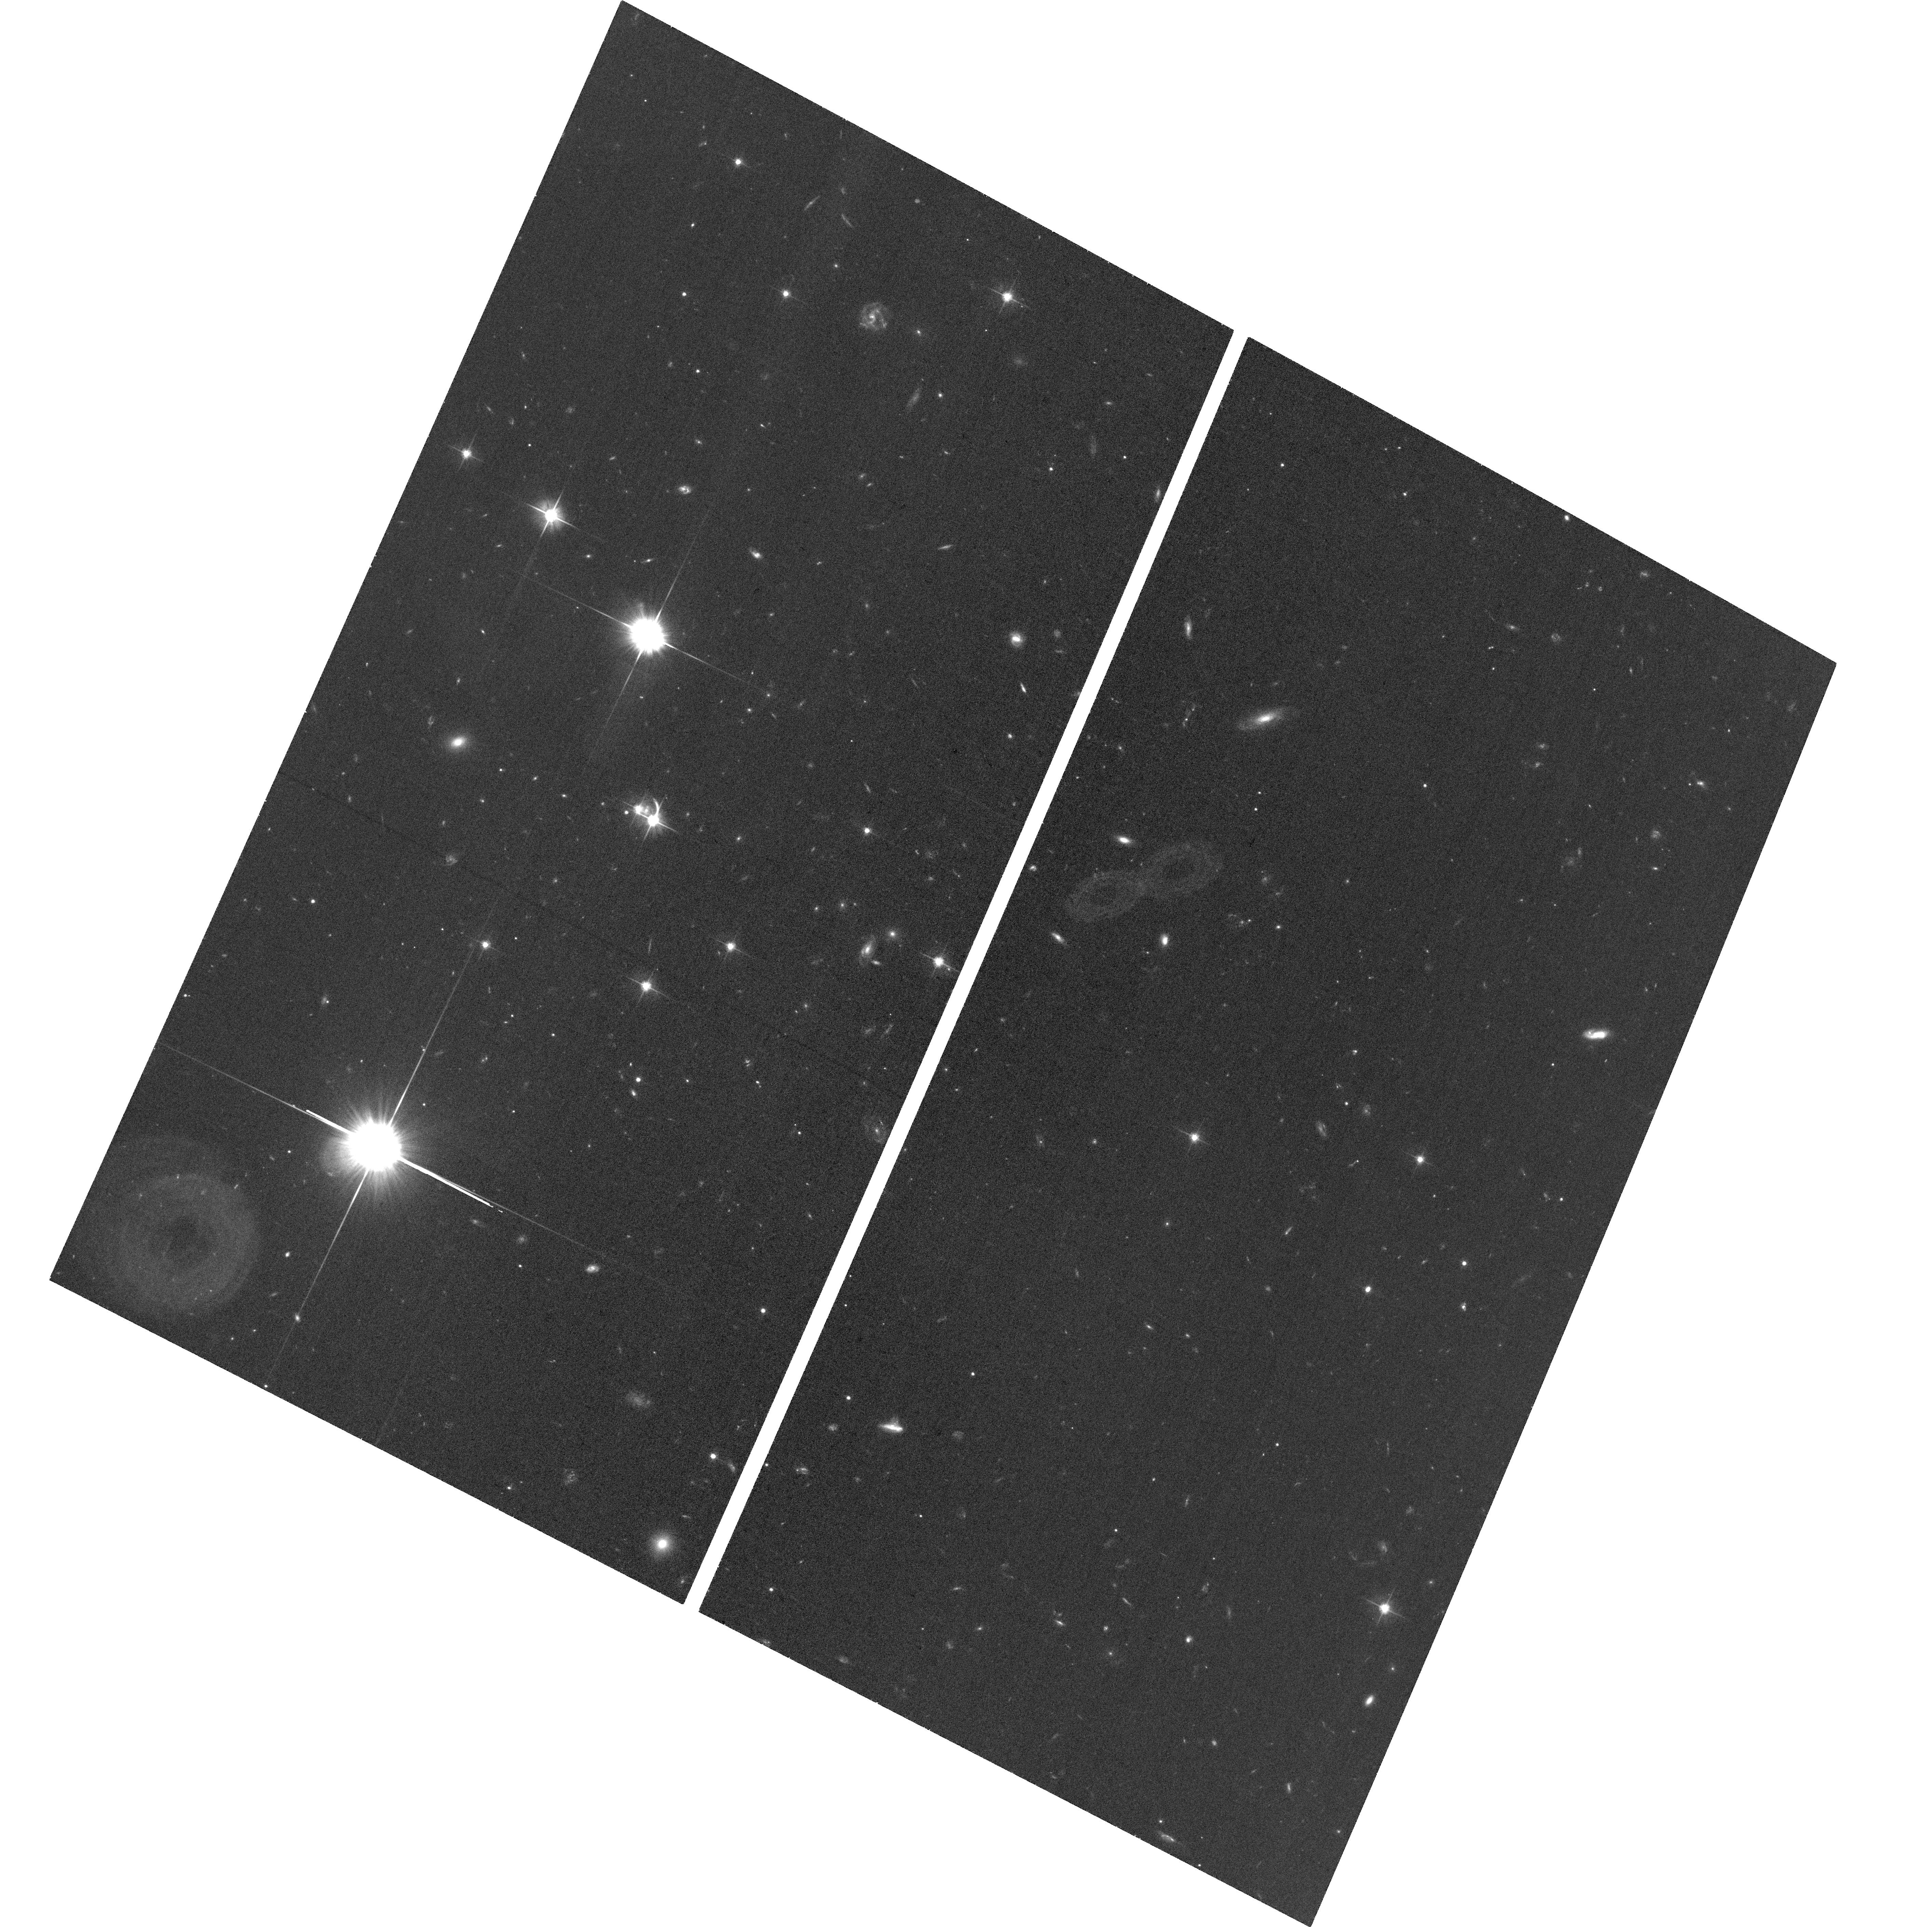
Target: ERASS1J050129.5-073309
Instrument: ACS/WFC
Filter: F606W
Exposure: 30 min
Observation ID: hst_17444_02_acs_wfc_f606w_jfb502

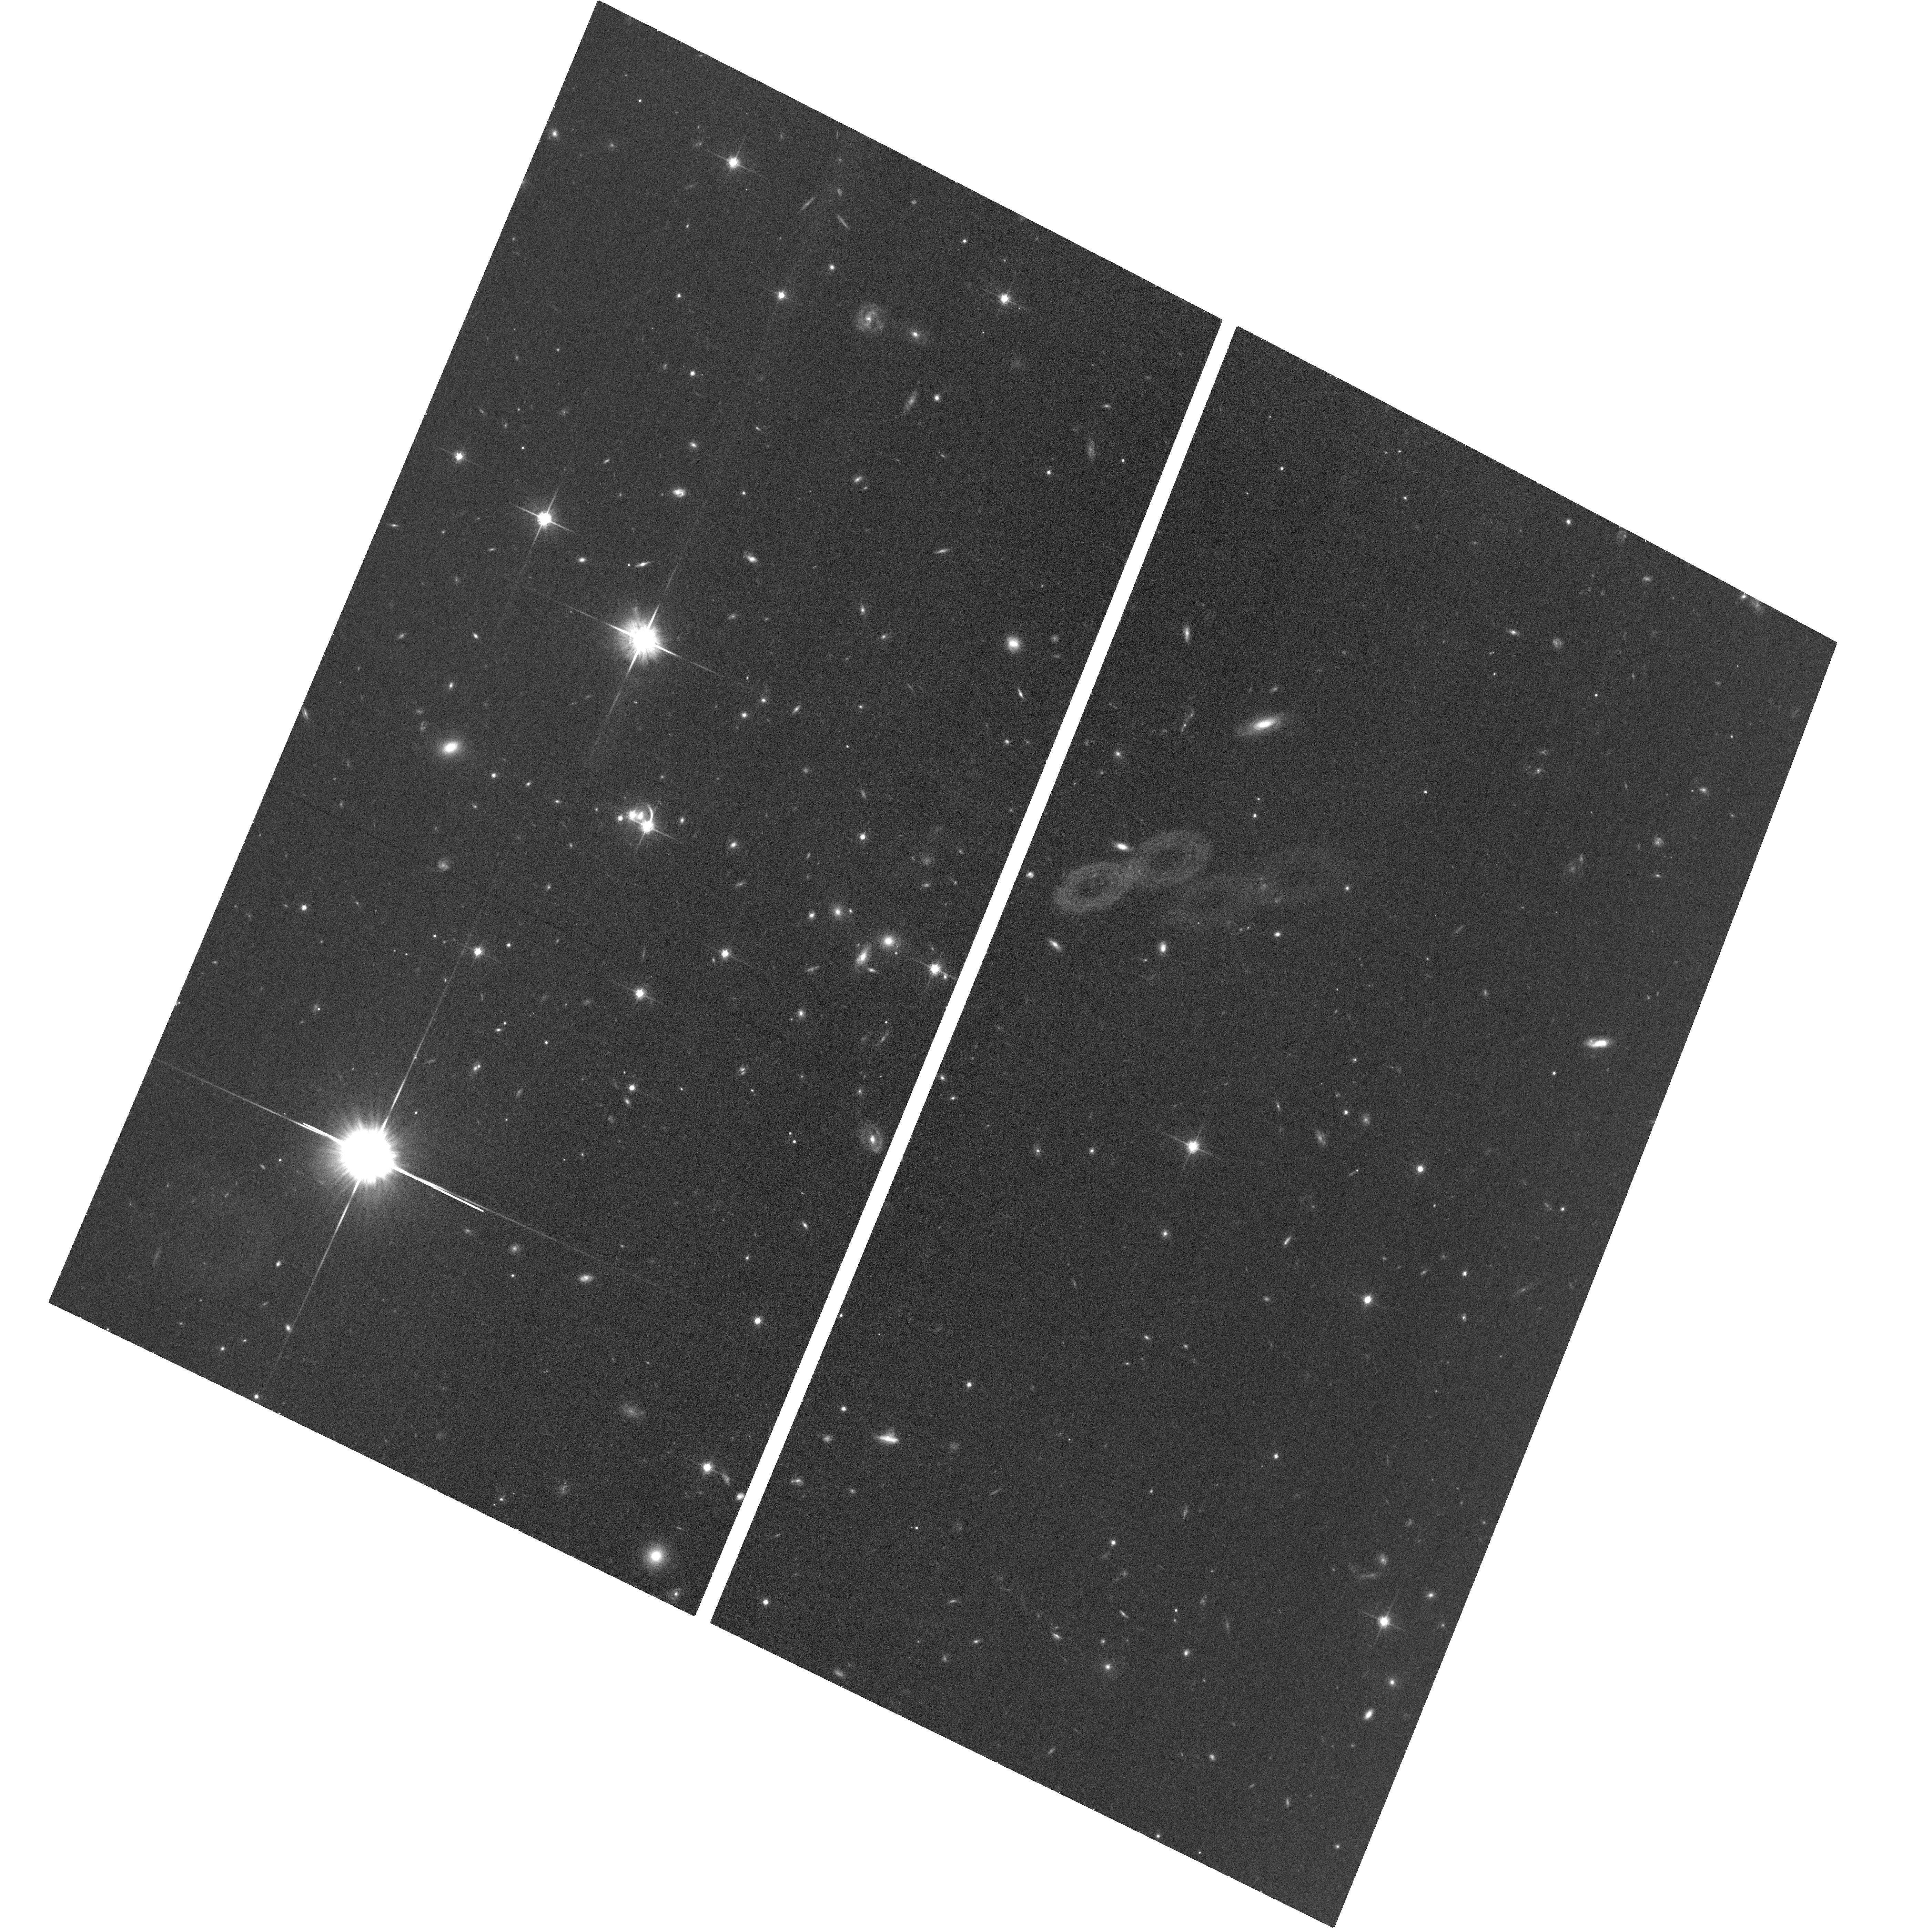
Target: ERASS1J050129.5-073309
Instrument: ACS/WFC
Filter: F814W
Exposure: 30 min
Observation ID: hst_17444_01_acs_wfc_f814w_jfb501

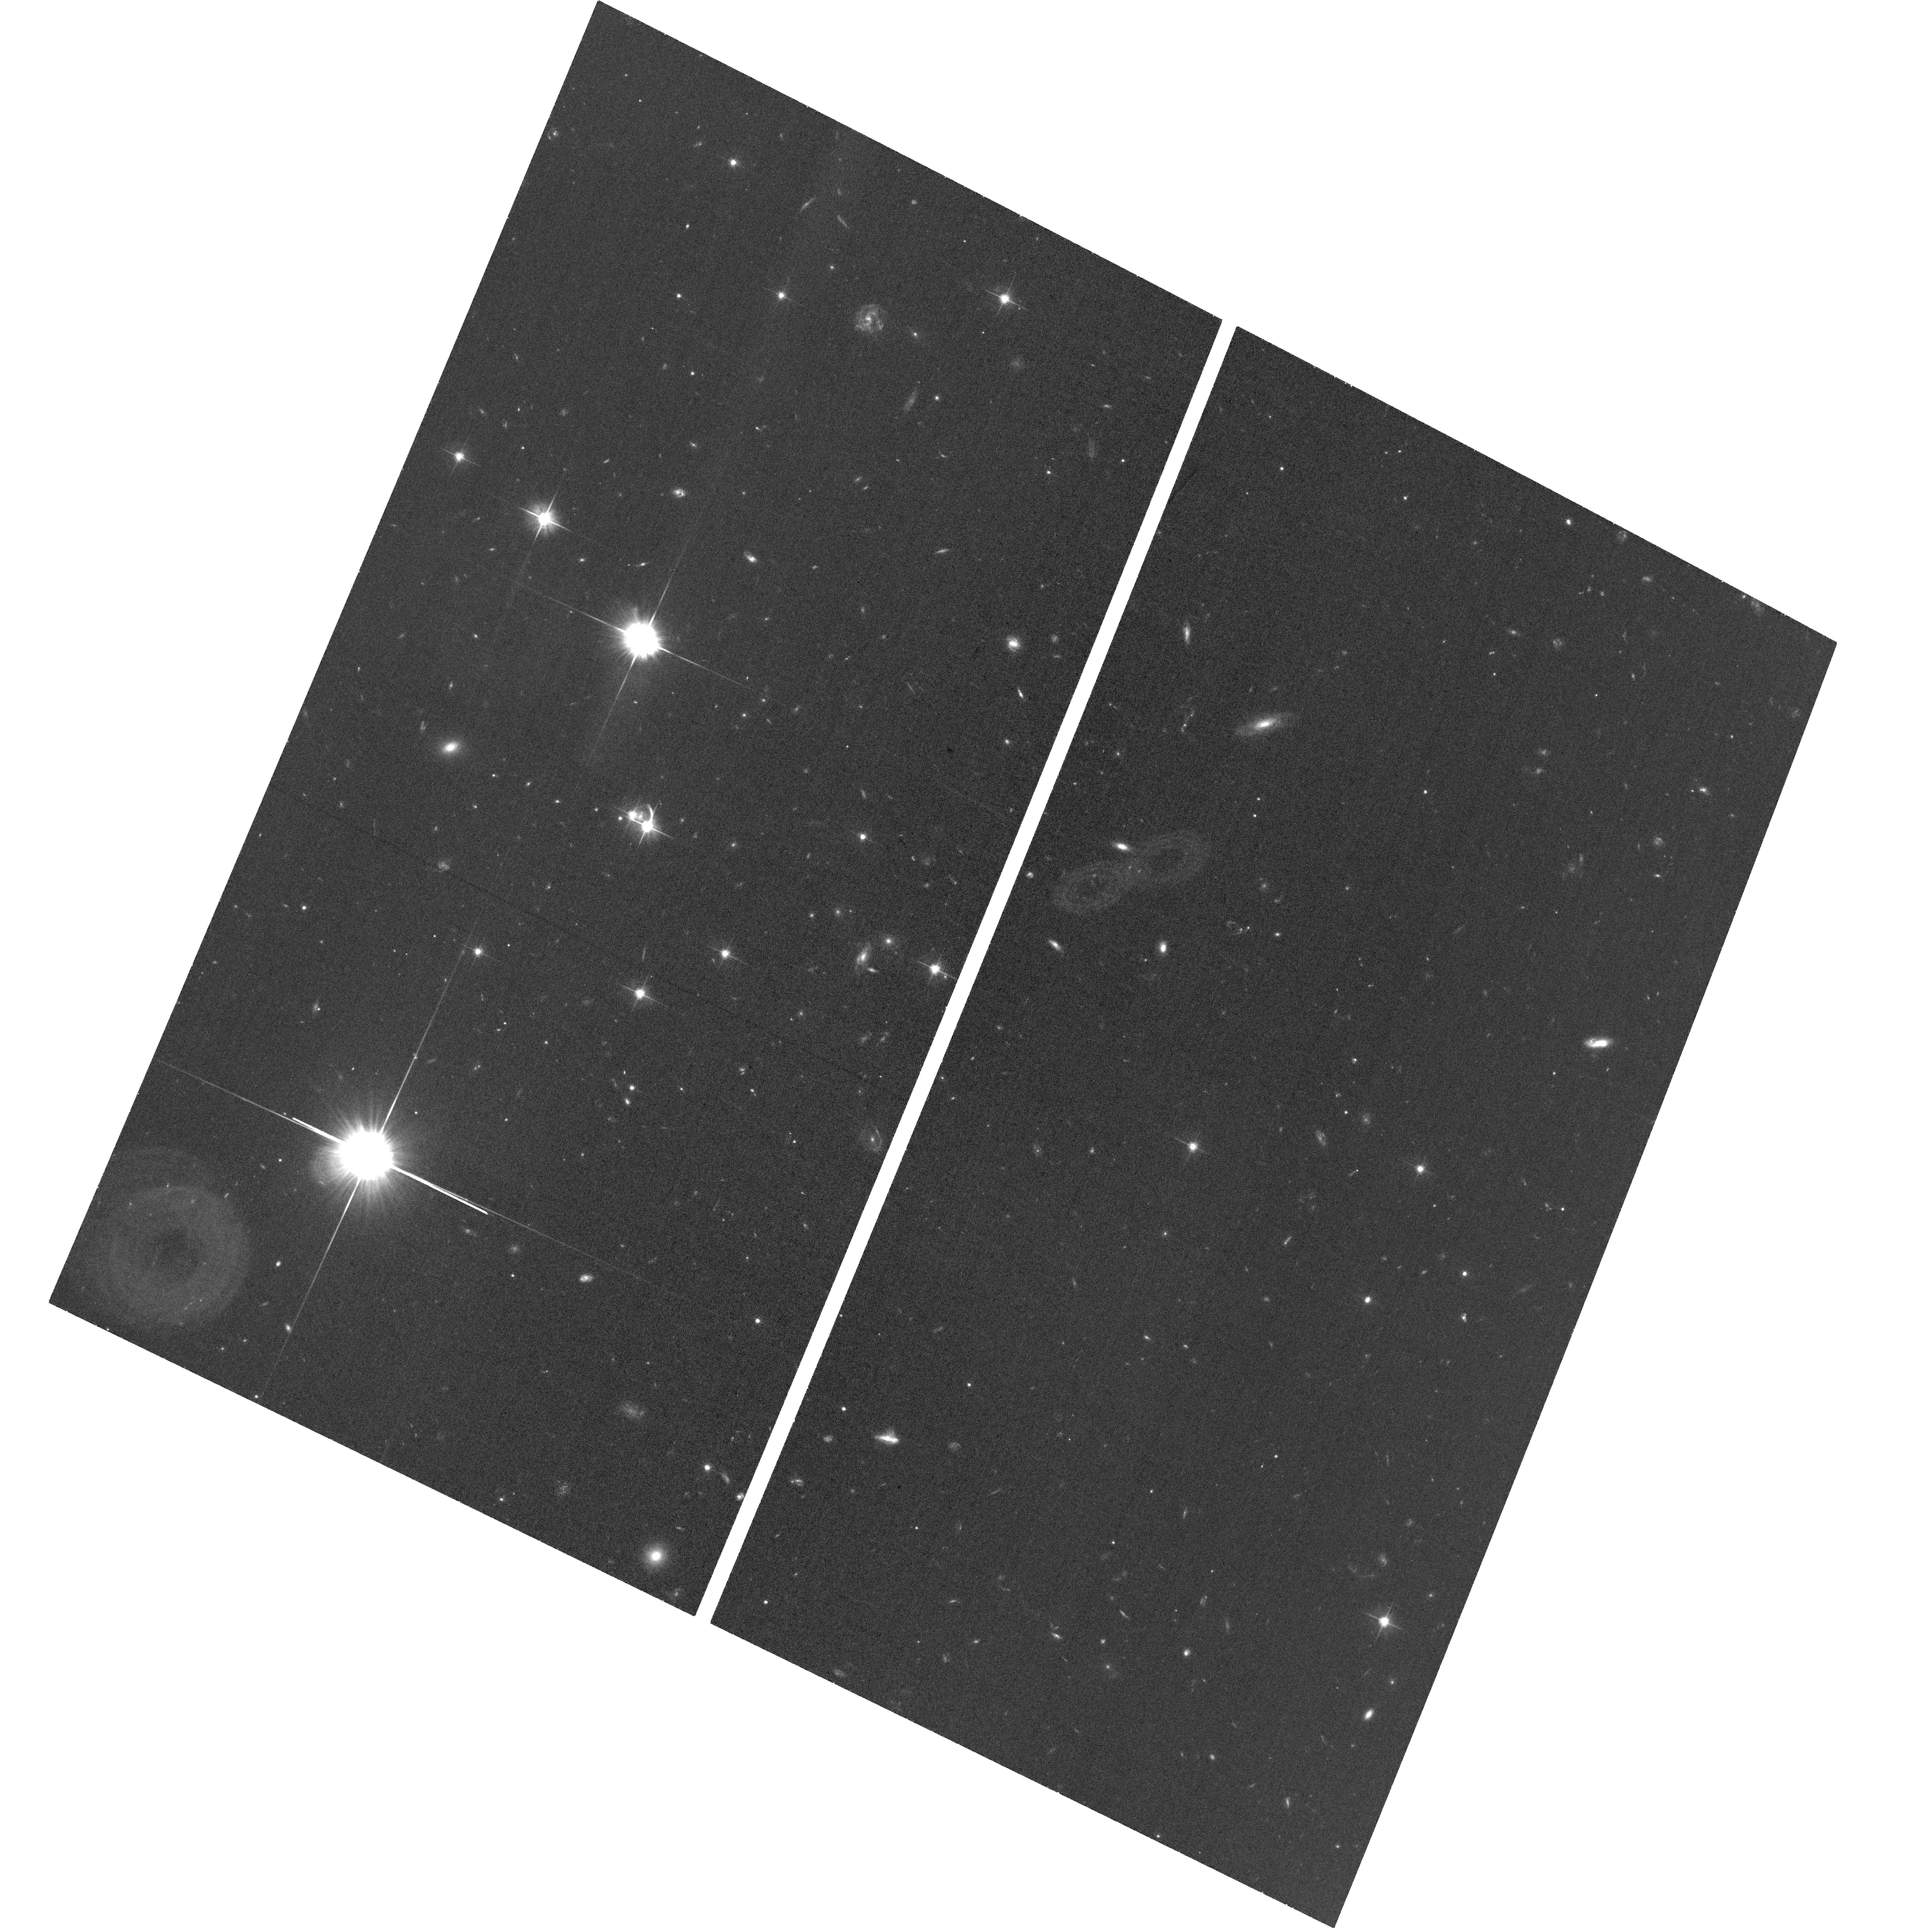
Target: ERASS1J050129.5-073309
Instrument: ACS/WFC
Filter: F606W
Exposure: 30 min
Observation ID: hst_17444_01_acs_wfc_f606w_jfb501

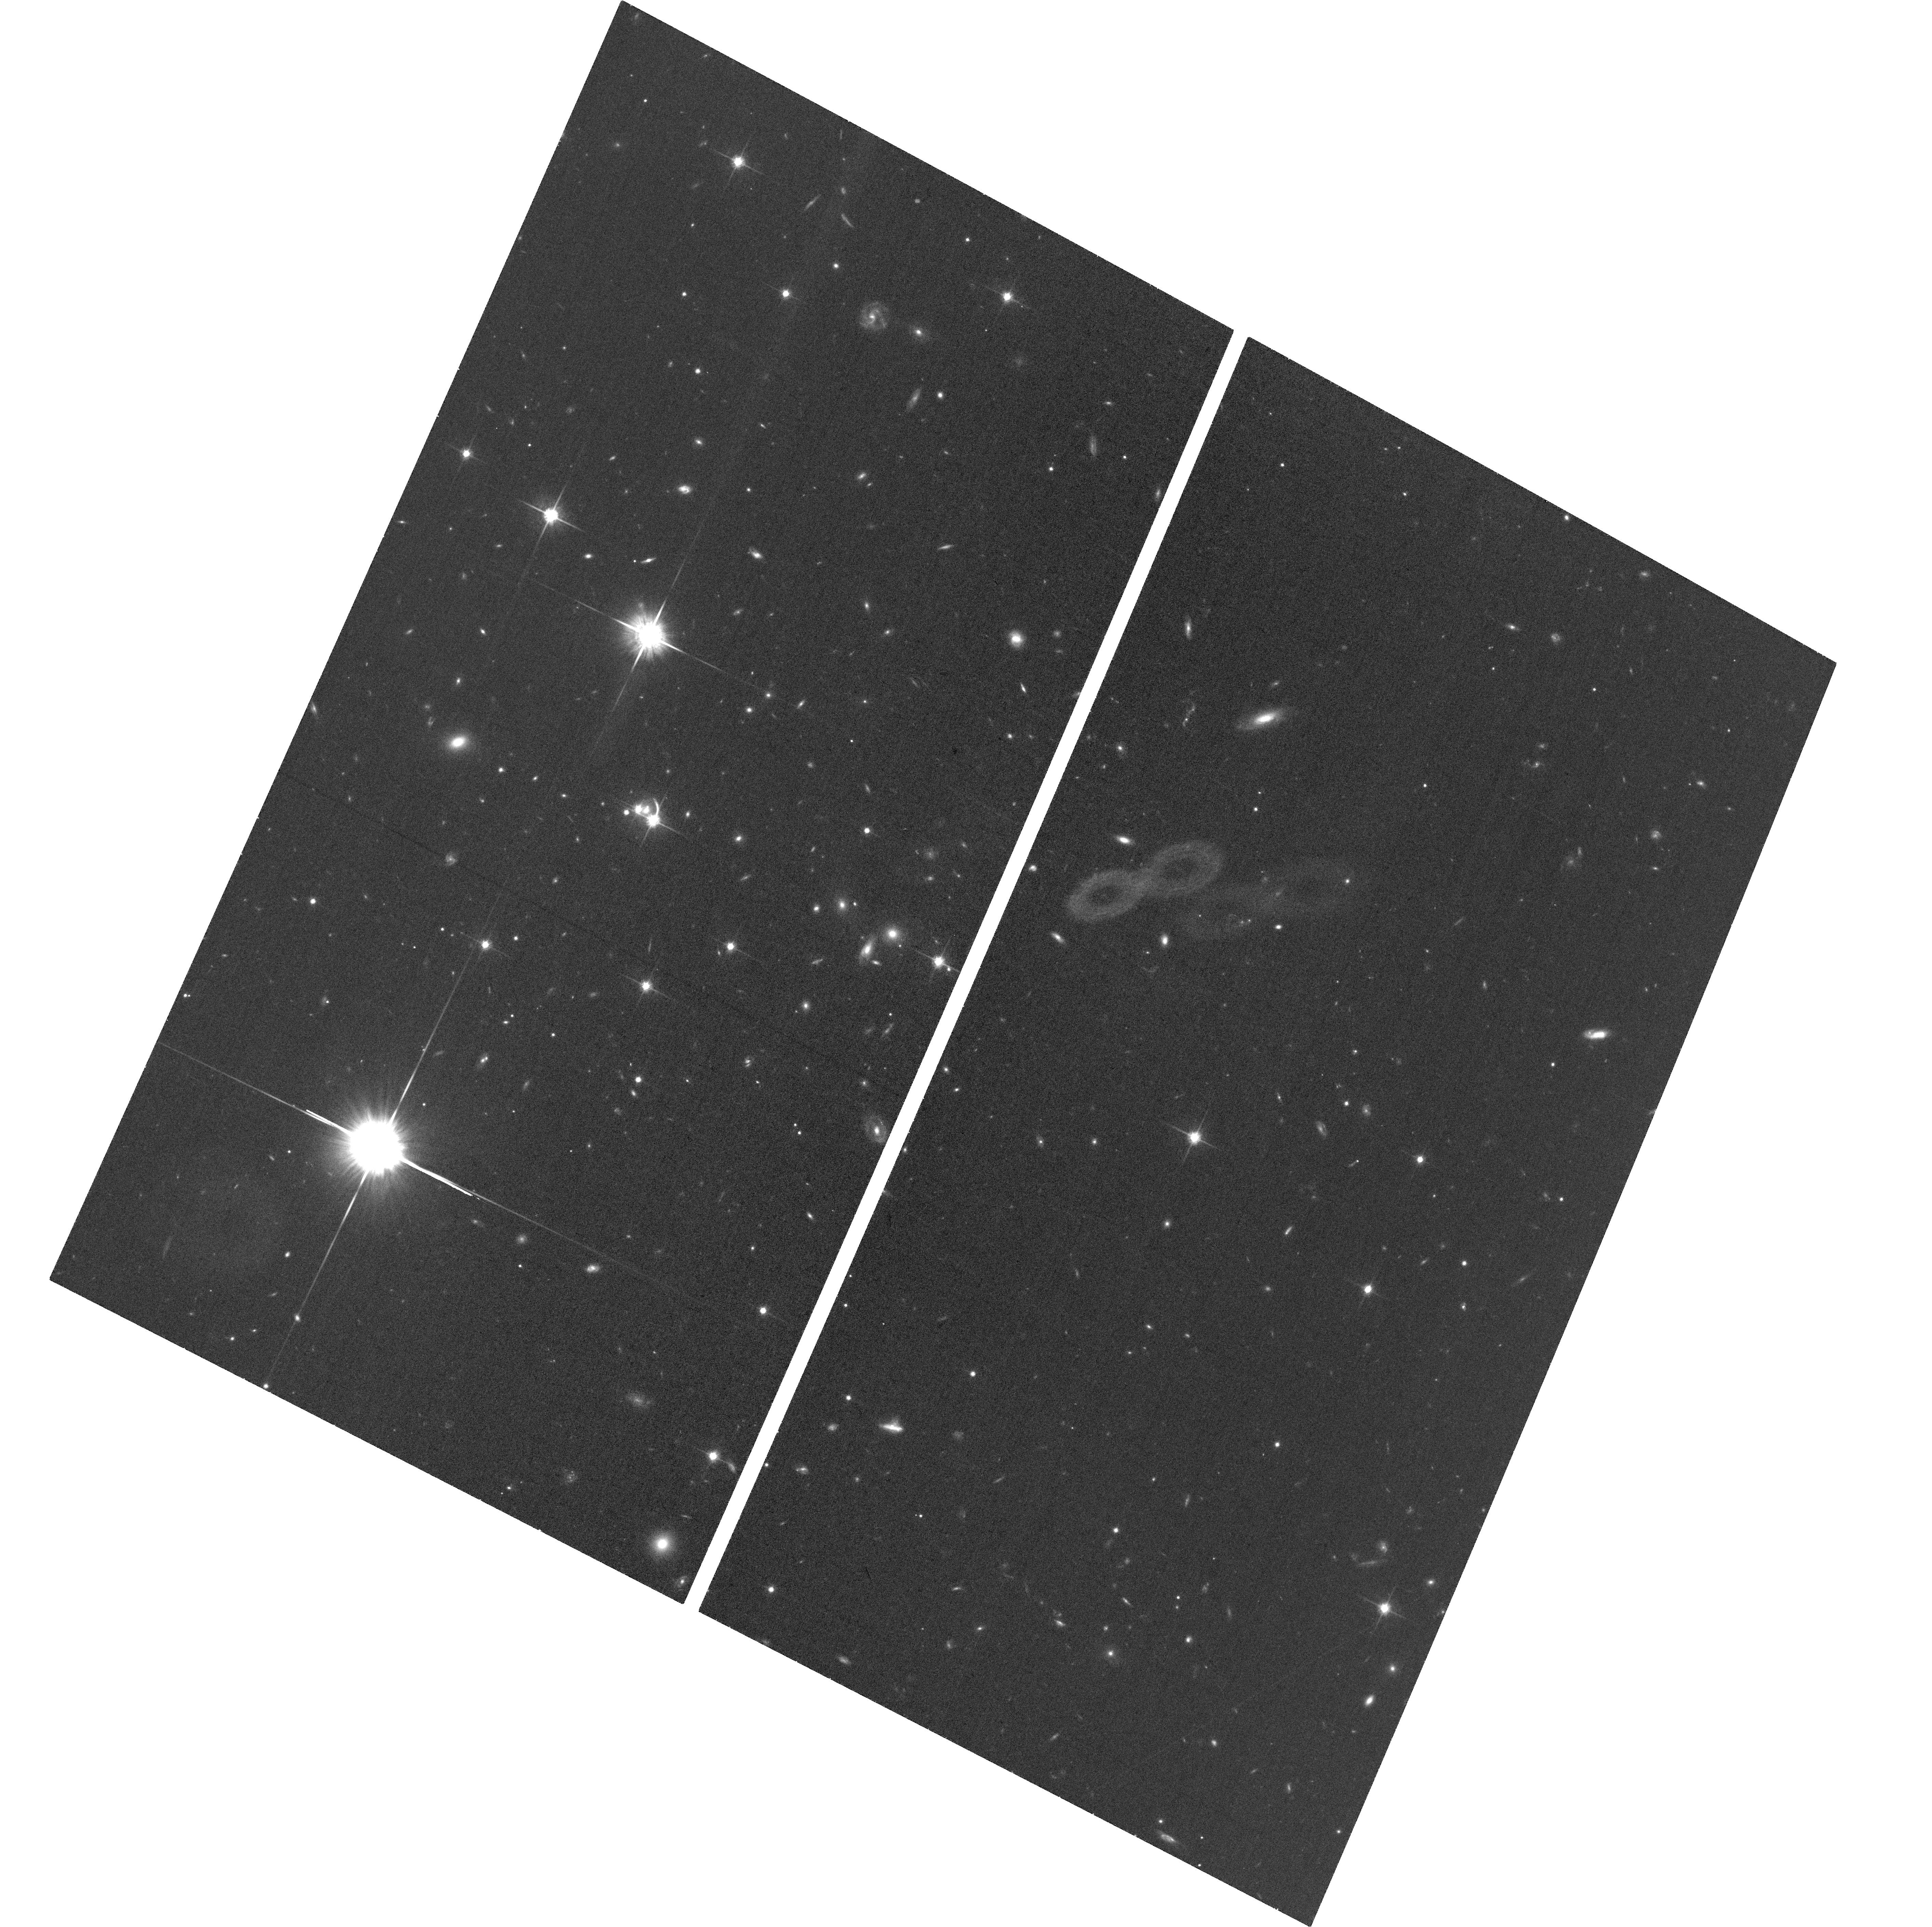
Target: ERASS1J050129.5-073309
Instrument: ACS/WFC
Filter: F814W
Exposure: 30 min
Observation ID: hst_17444_02_acs_wfc_f814w_jfb502

Mapping the geometry of the new lensed quasar eRASS1 J050129.5-073309 using high resolution imaging of the lens and quasar host (PI: Tubin, Dusan)

The newly discovered lensed quasar eRASS1 J050129.5-073309 at z = 2.47 represents a perfect laboratory to estimate the Hubble constant via time-delay cosmography, study ongoing microlensing effects, and also characterize the host galaxy properties of the quasar. The two lensed images show a time delay of 107.8 +- 8.5 days. This time-delay timescale, the brightness of the quasar, and the separation of the images make it a unique source for time-delay cosmography studies. Imaging and image modeling reveal both the lensing galaxy and tentatively the lensed image of the quasar host galaxy. We propose HST observations, with a resolution of ~0.1'', to investigate the mass profile of the lensing galaxy in order to obtain an accurate model of the lens, aiming to calculate the Hubble constant via time-delay cosmography. The high-resolution observation will also confirm the presence of lensed arcs which correspond to the host galaxy of the quasar, allowing us to constrain even more the mass distribution of the lensing galaxy.